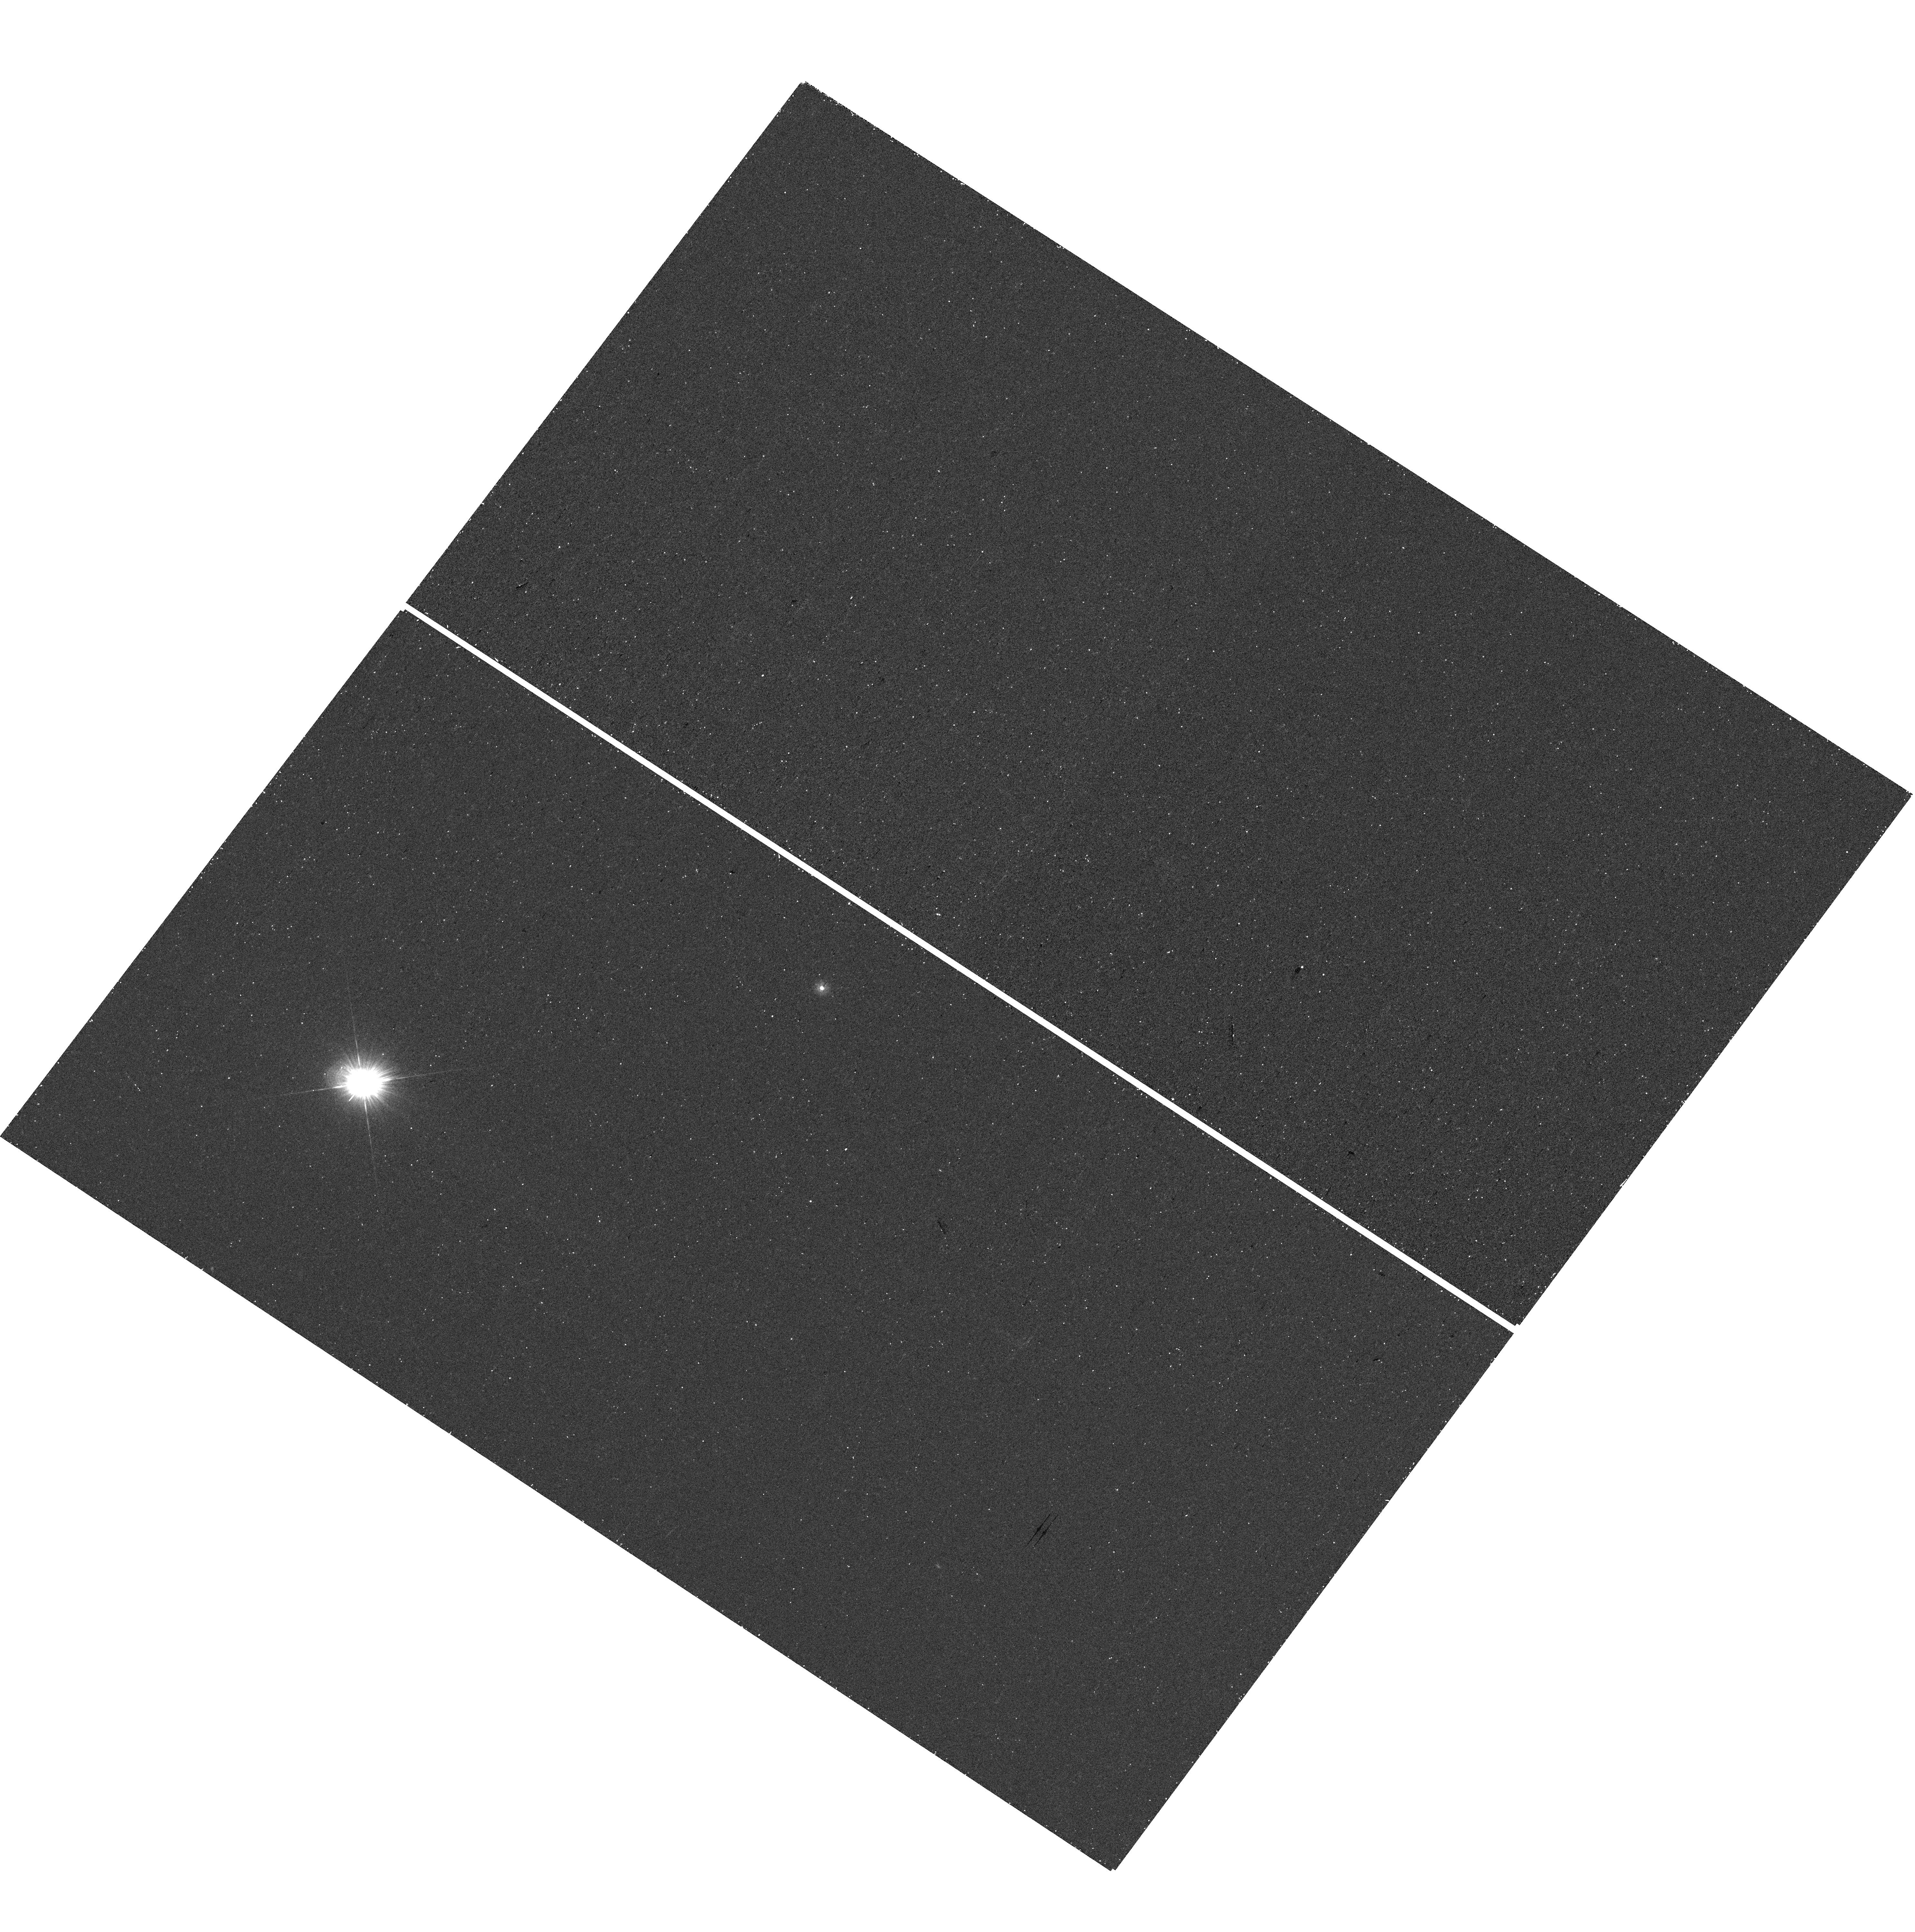
Target: GRW+70
Instrument: WFC3/UVIS
Filter: F225W
Exposure: 19 min
Observation ID: hst_17271_01_wfc3_uvis_f225w_if4001

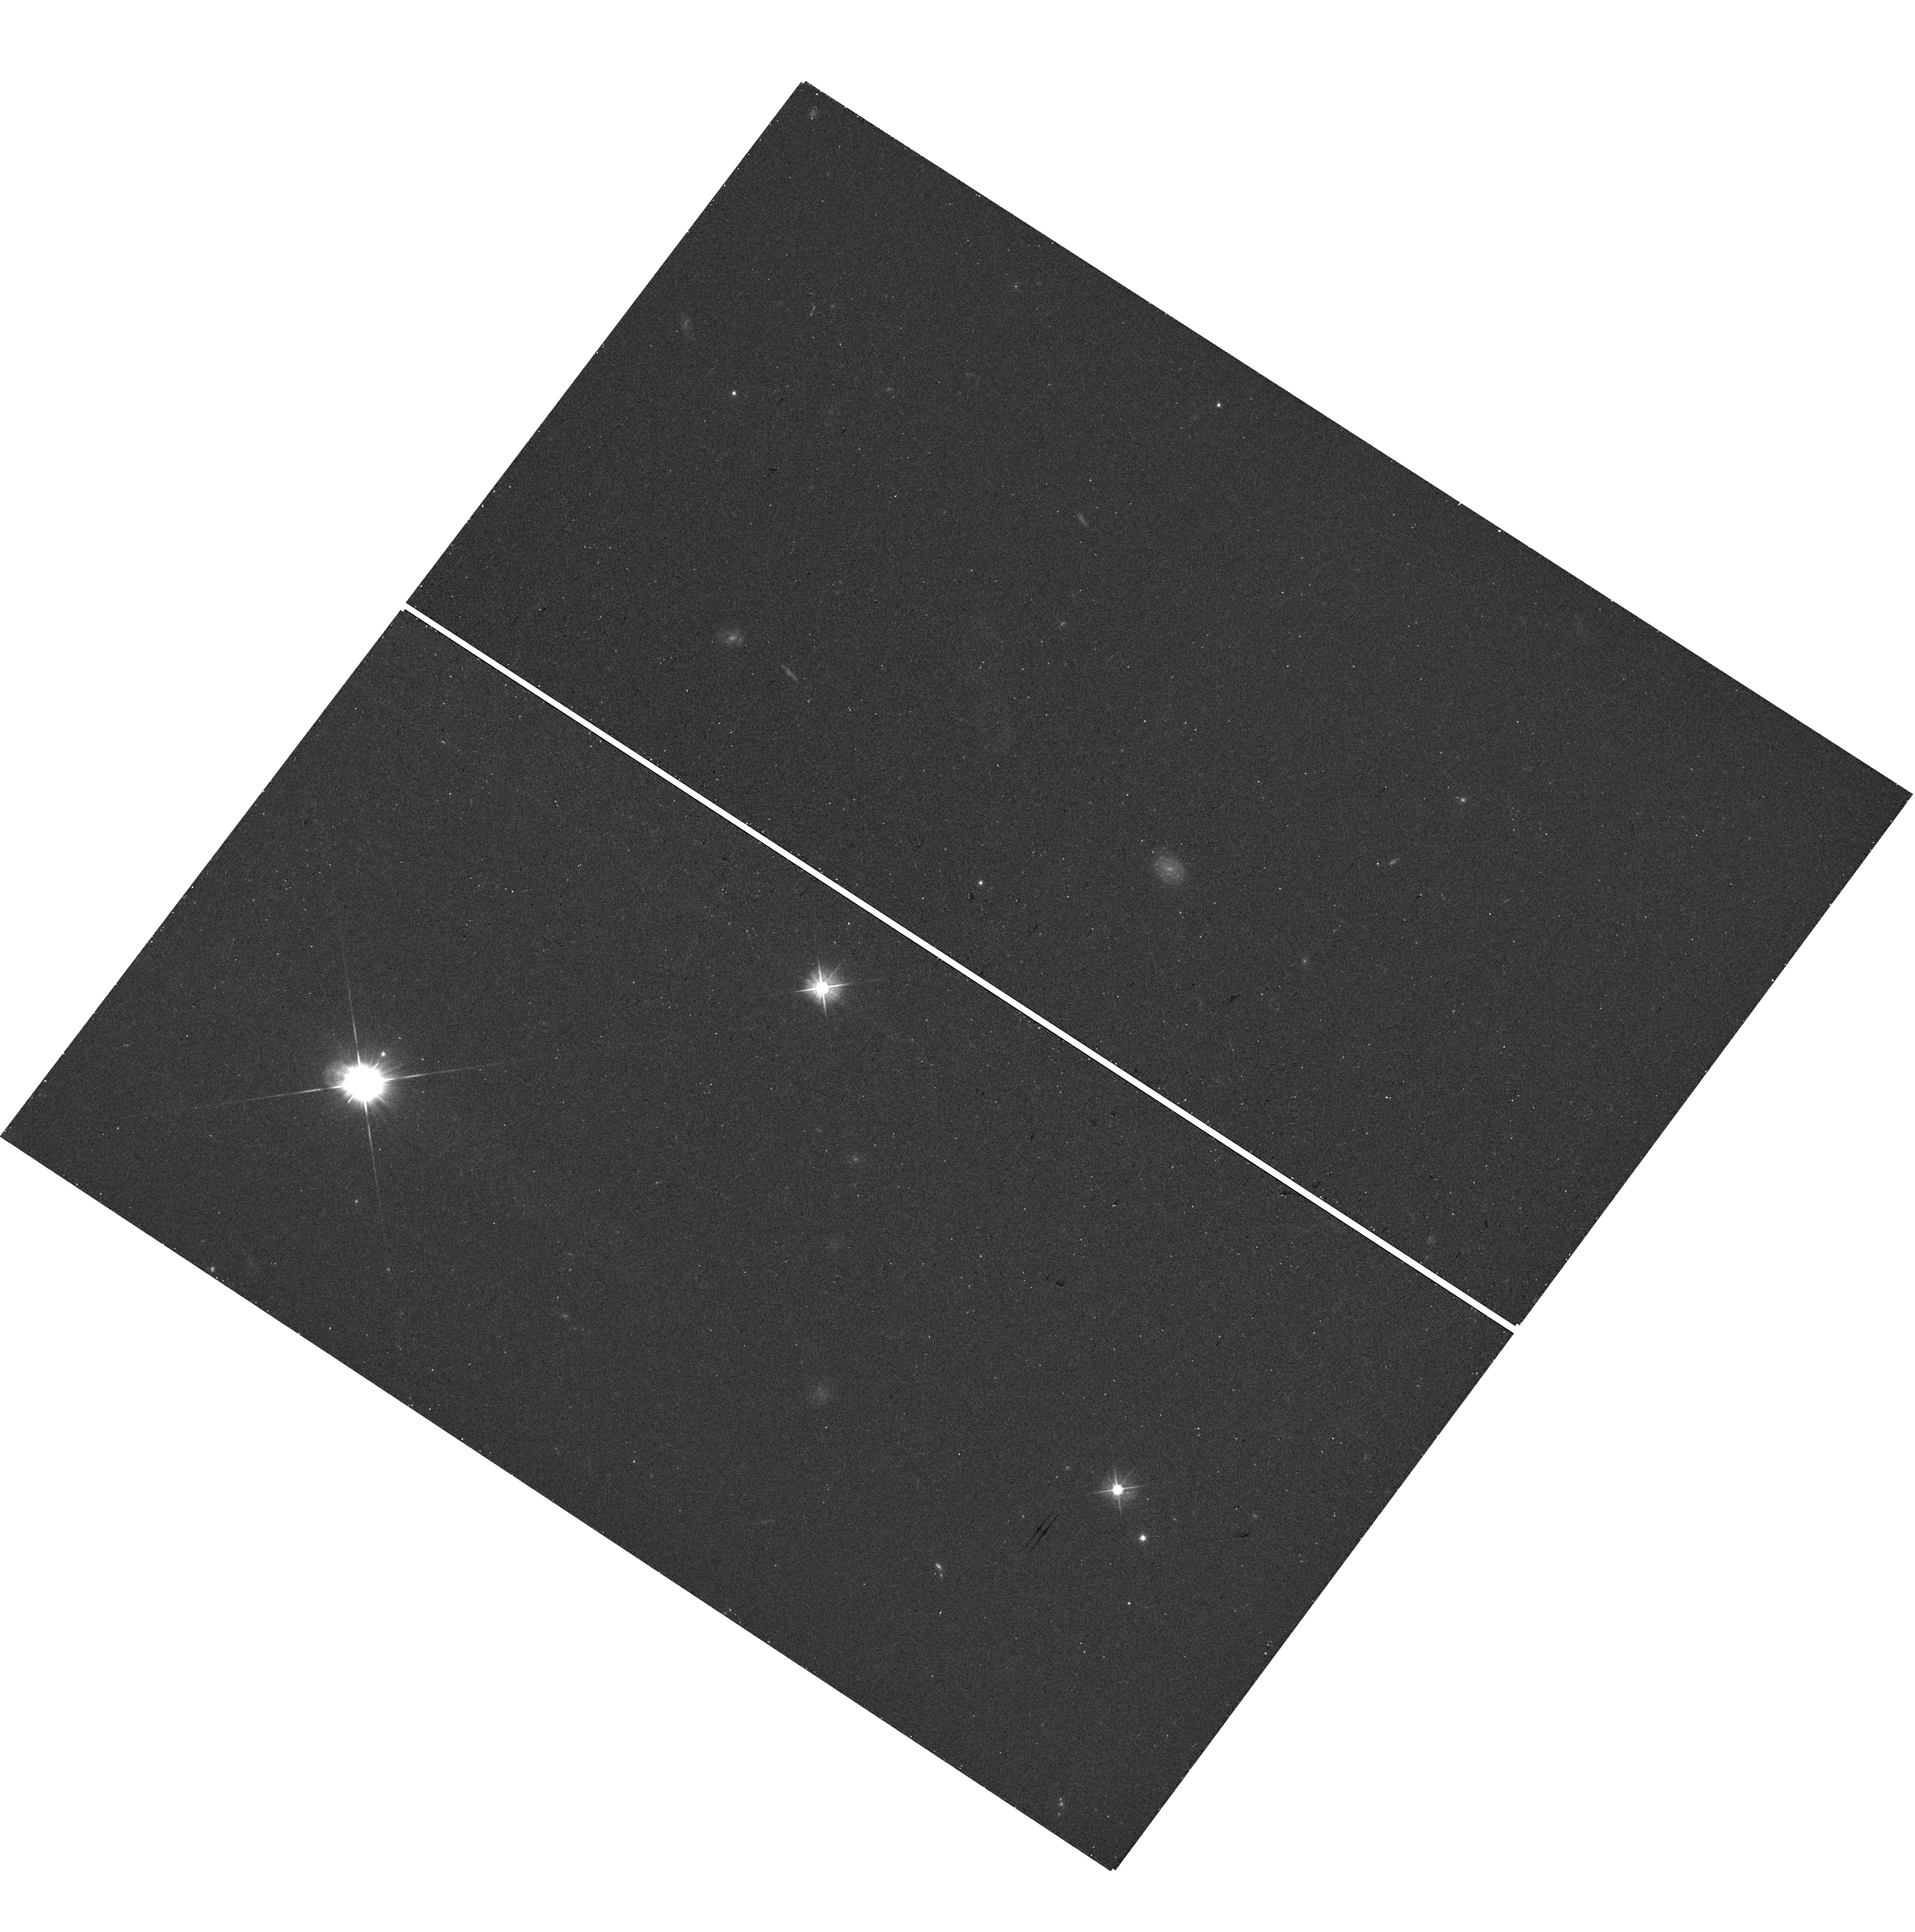
Target: GRW+70
Instrument: WFC3/UVIS
Filter: F555W
Exposure: 8 min
Observation ID: hst_17271_01_wfc3_uvis_f555w_if4001

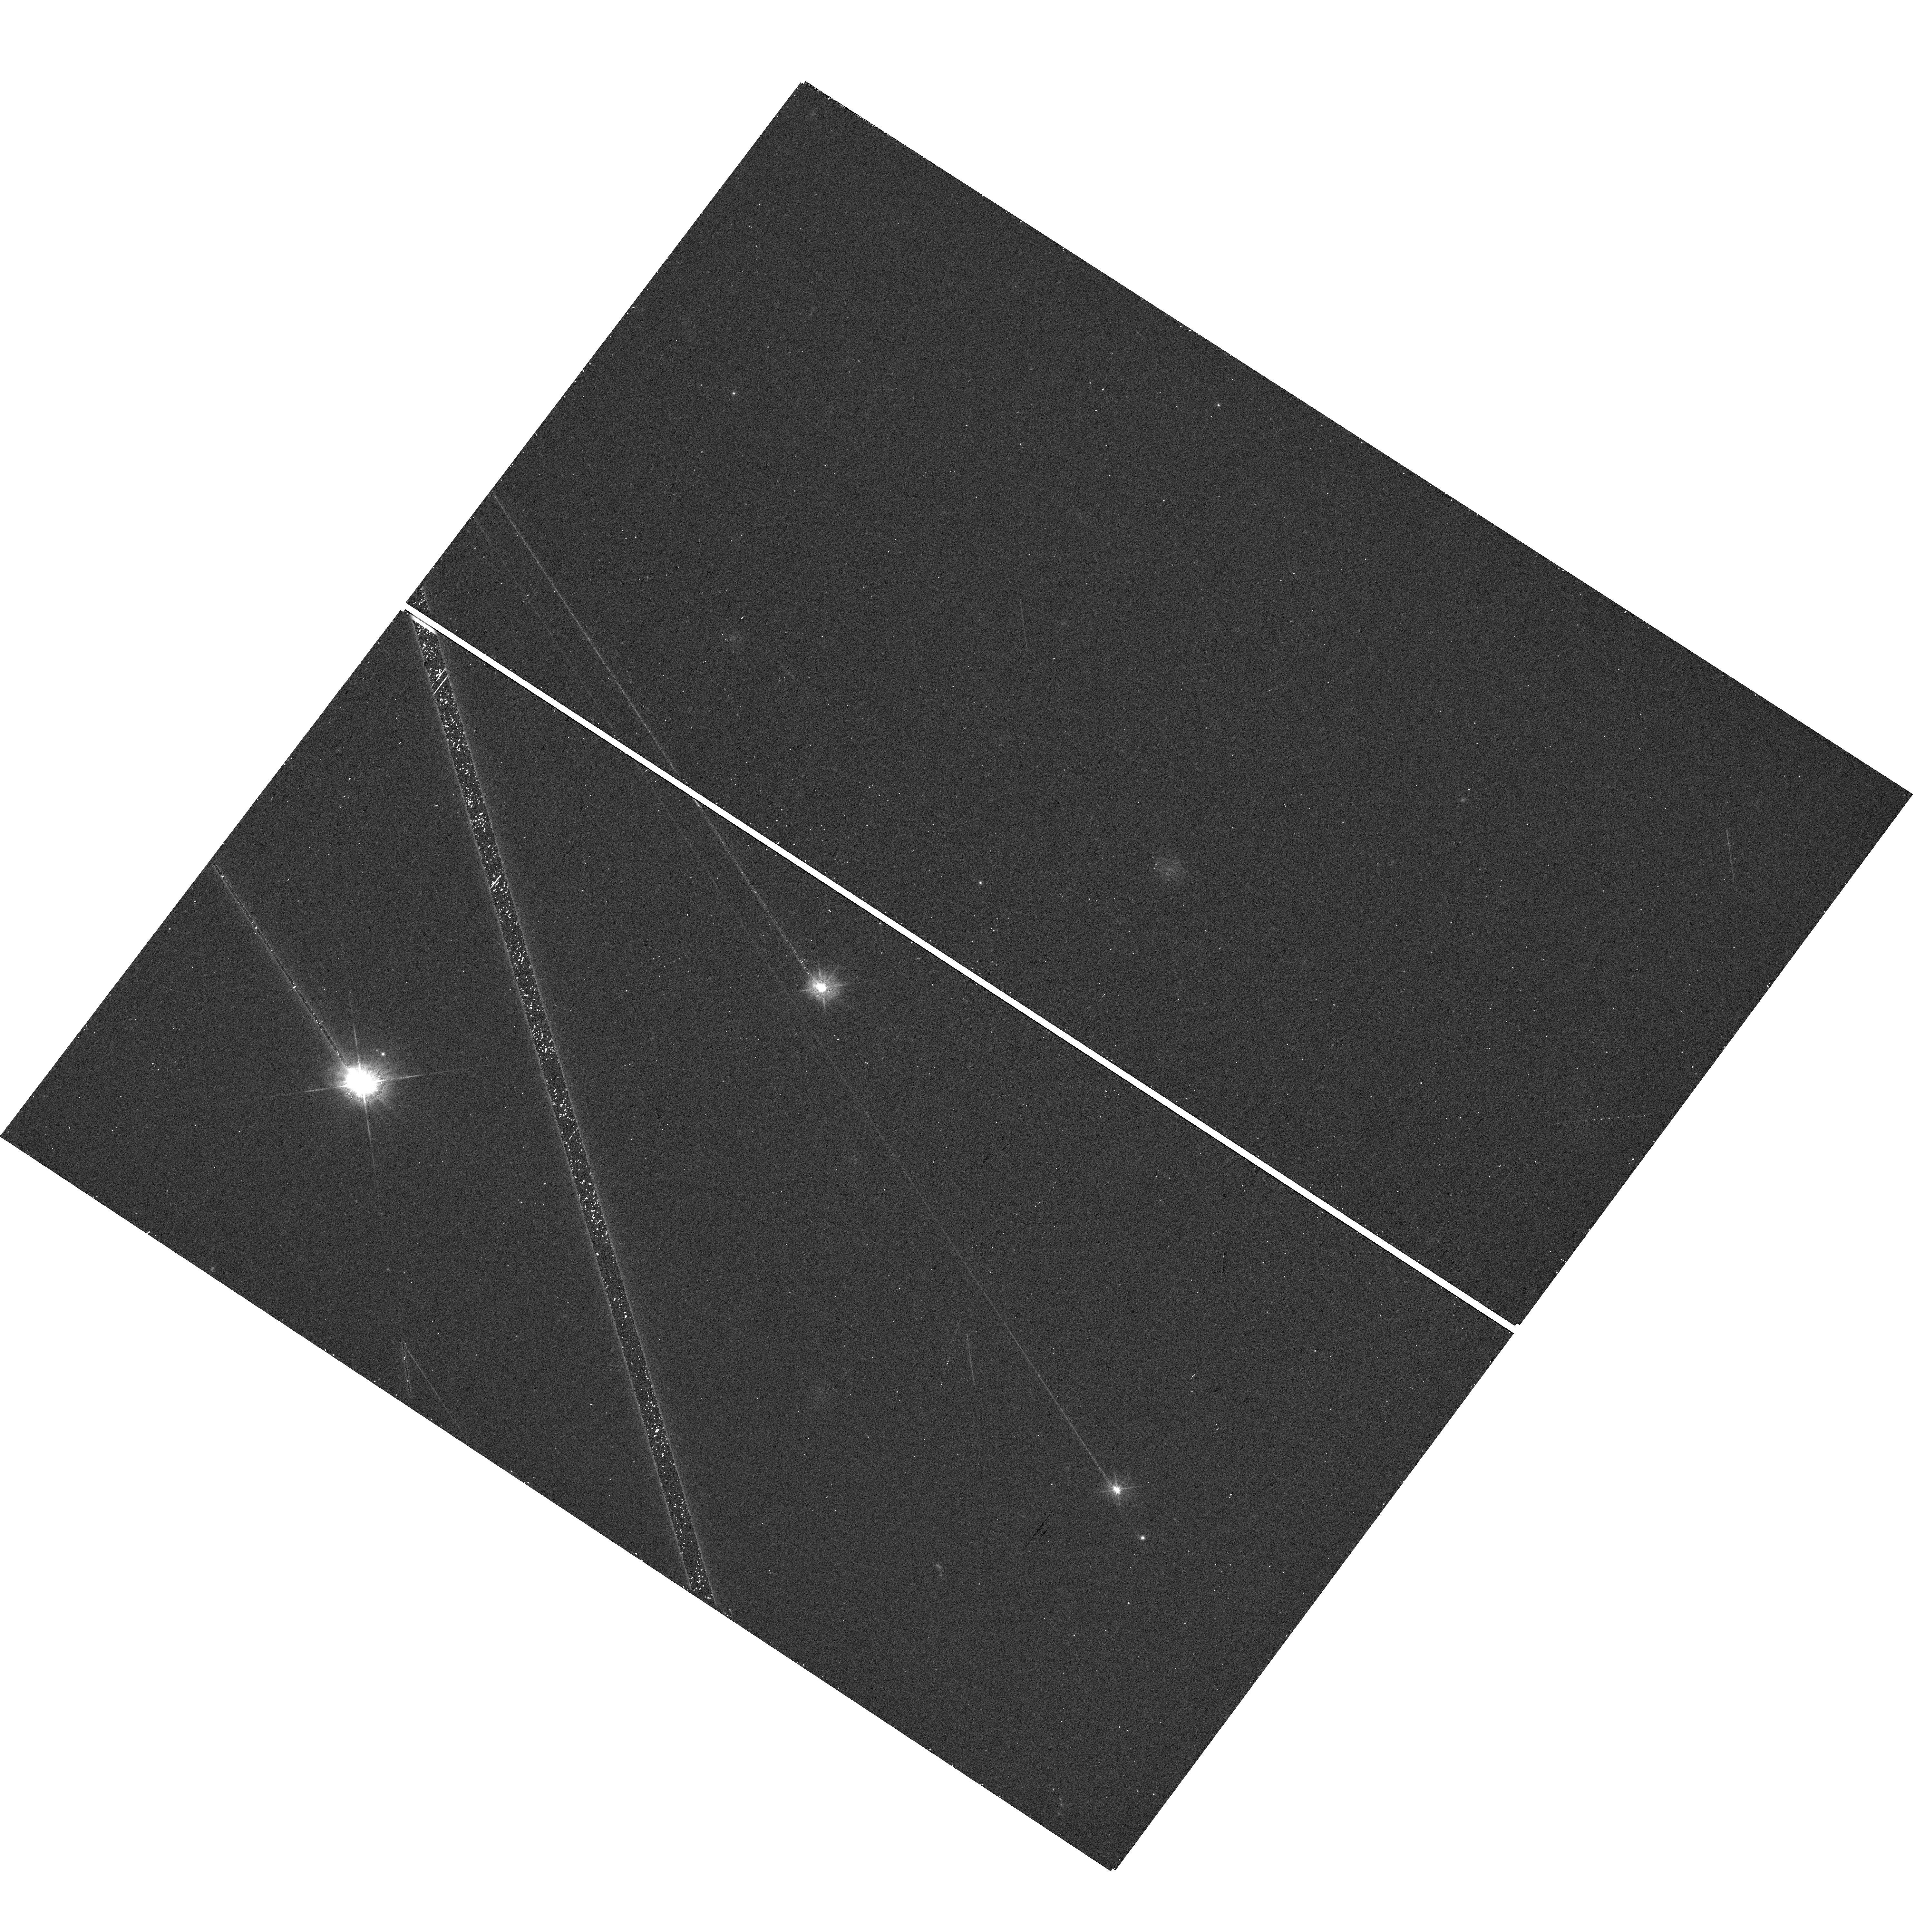
Target: GRW+70
Instrument: WFC3/UVIS
Filter: F475W
Exposure: 8 min
Observation ID: hst_17271_01_wfc3_uvis_f475w_if4001

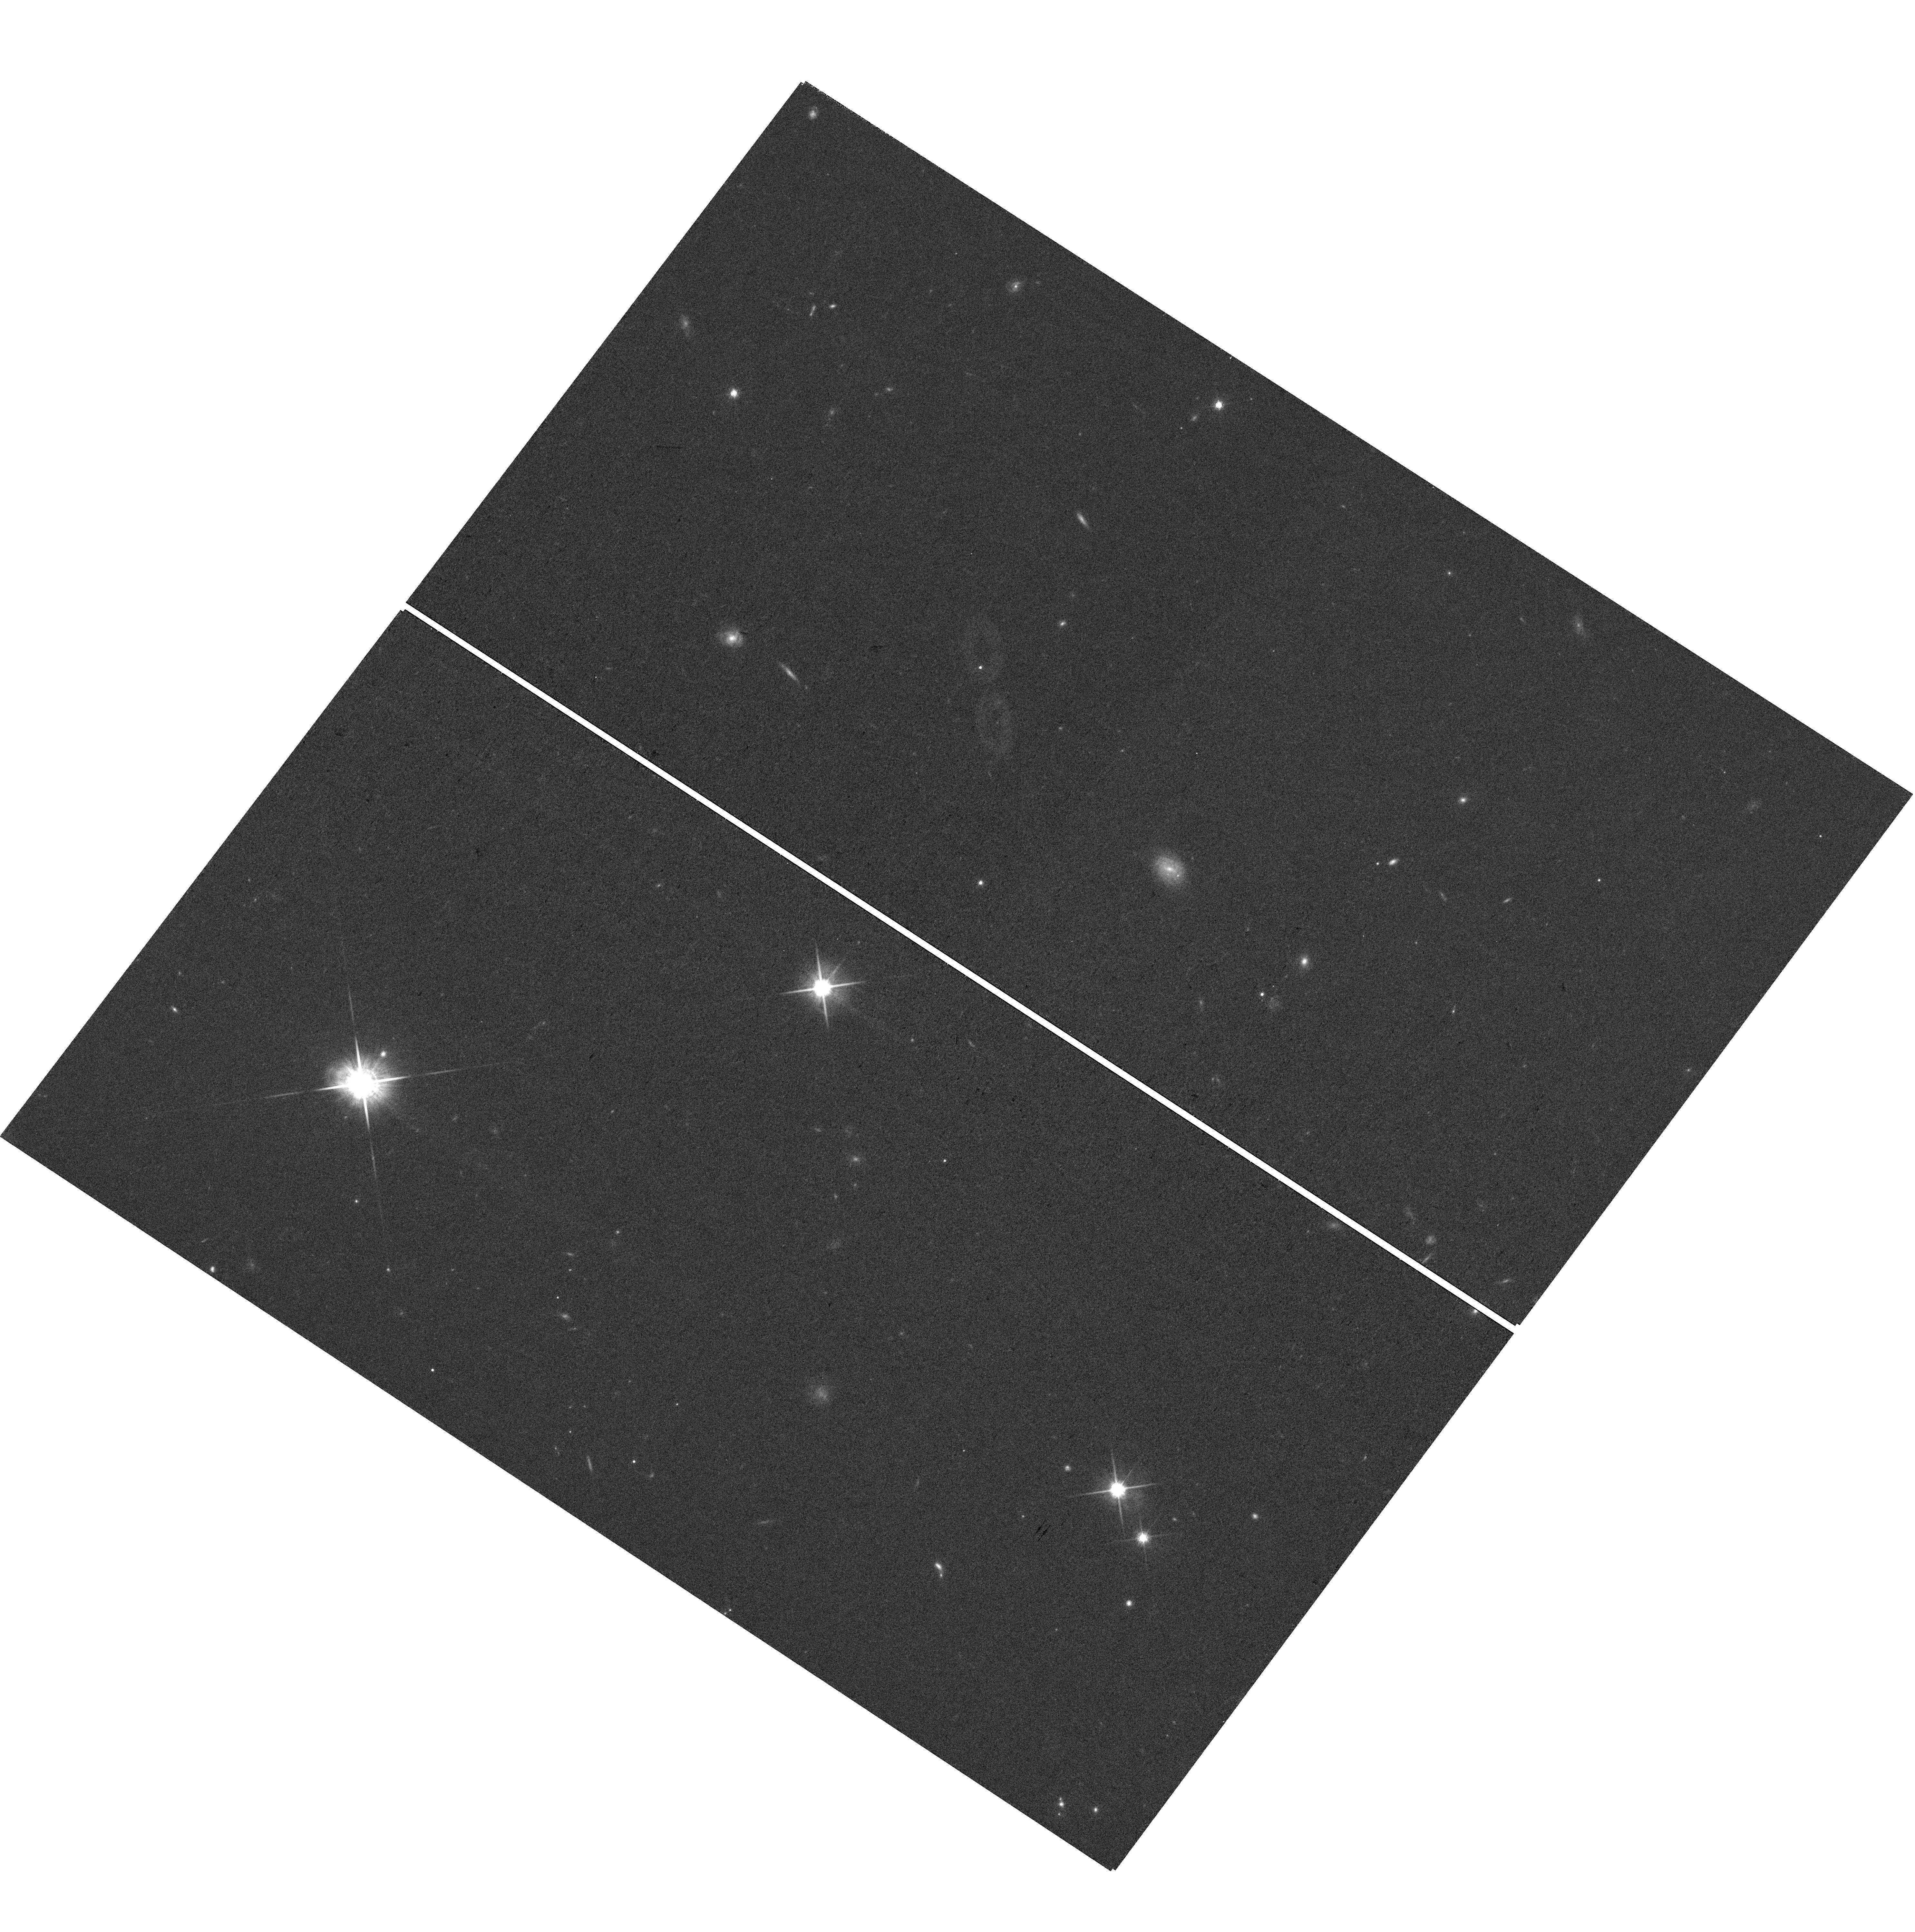
Target: GRW+70
Instrument: WFC3/UVIS
Filter: F814W
Exposure: 25 min
Observation ID: hst_17271_01_wfc3_uvis_f814w_if4001

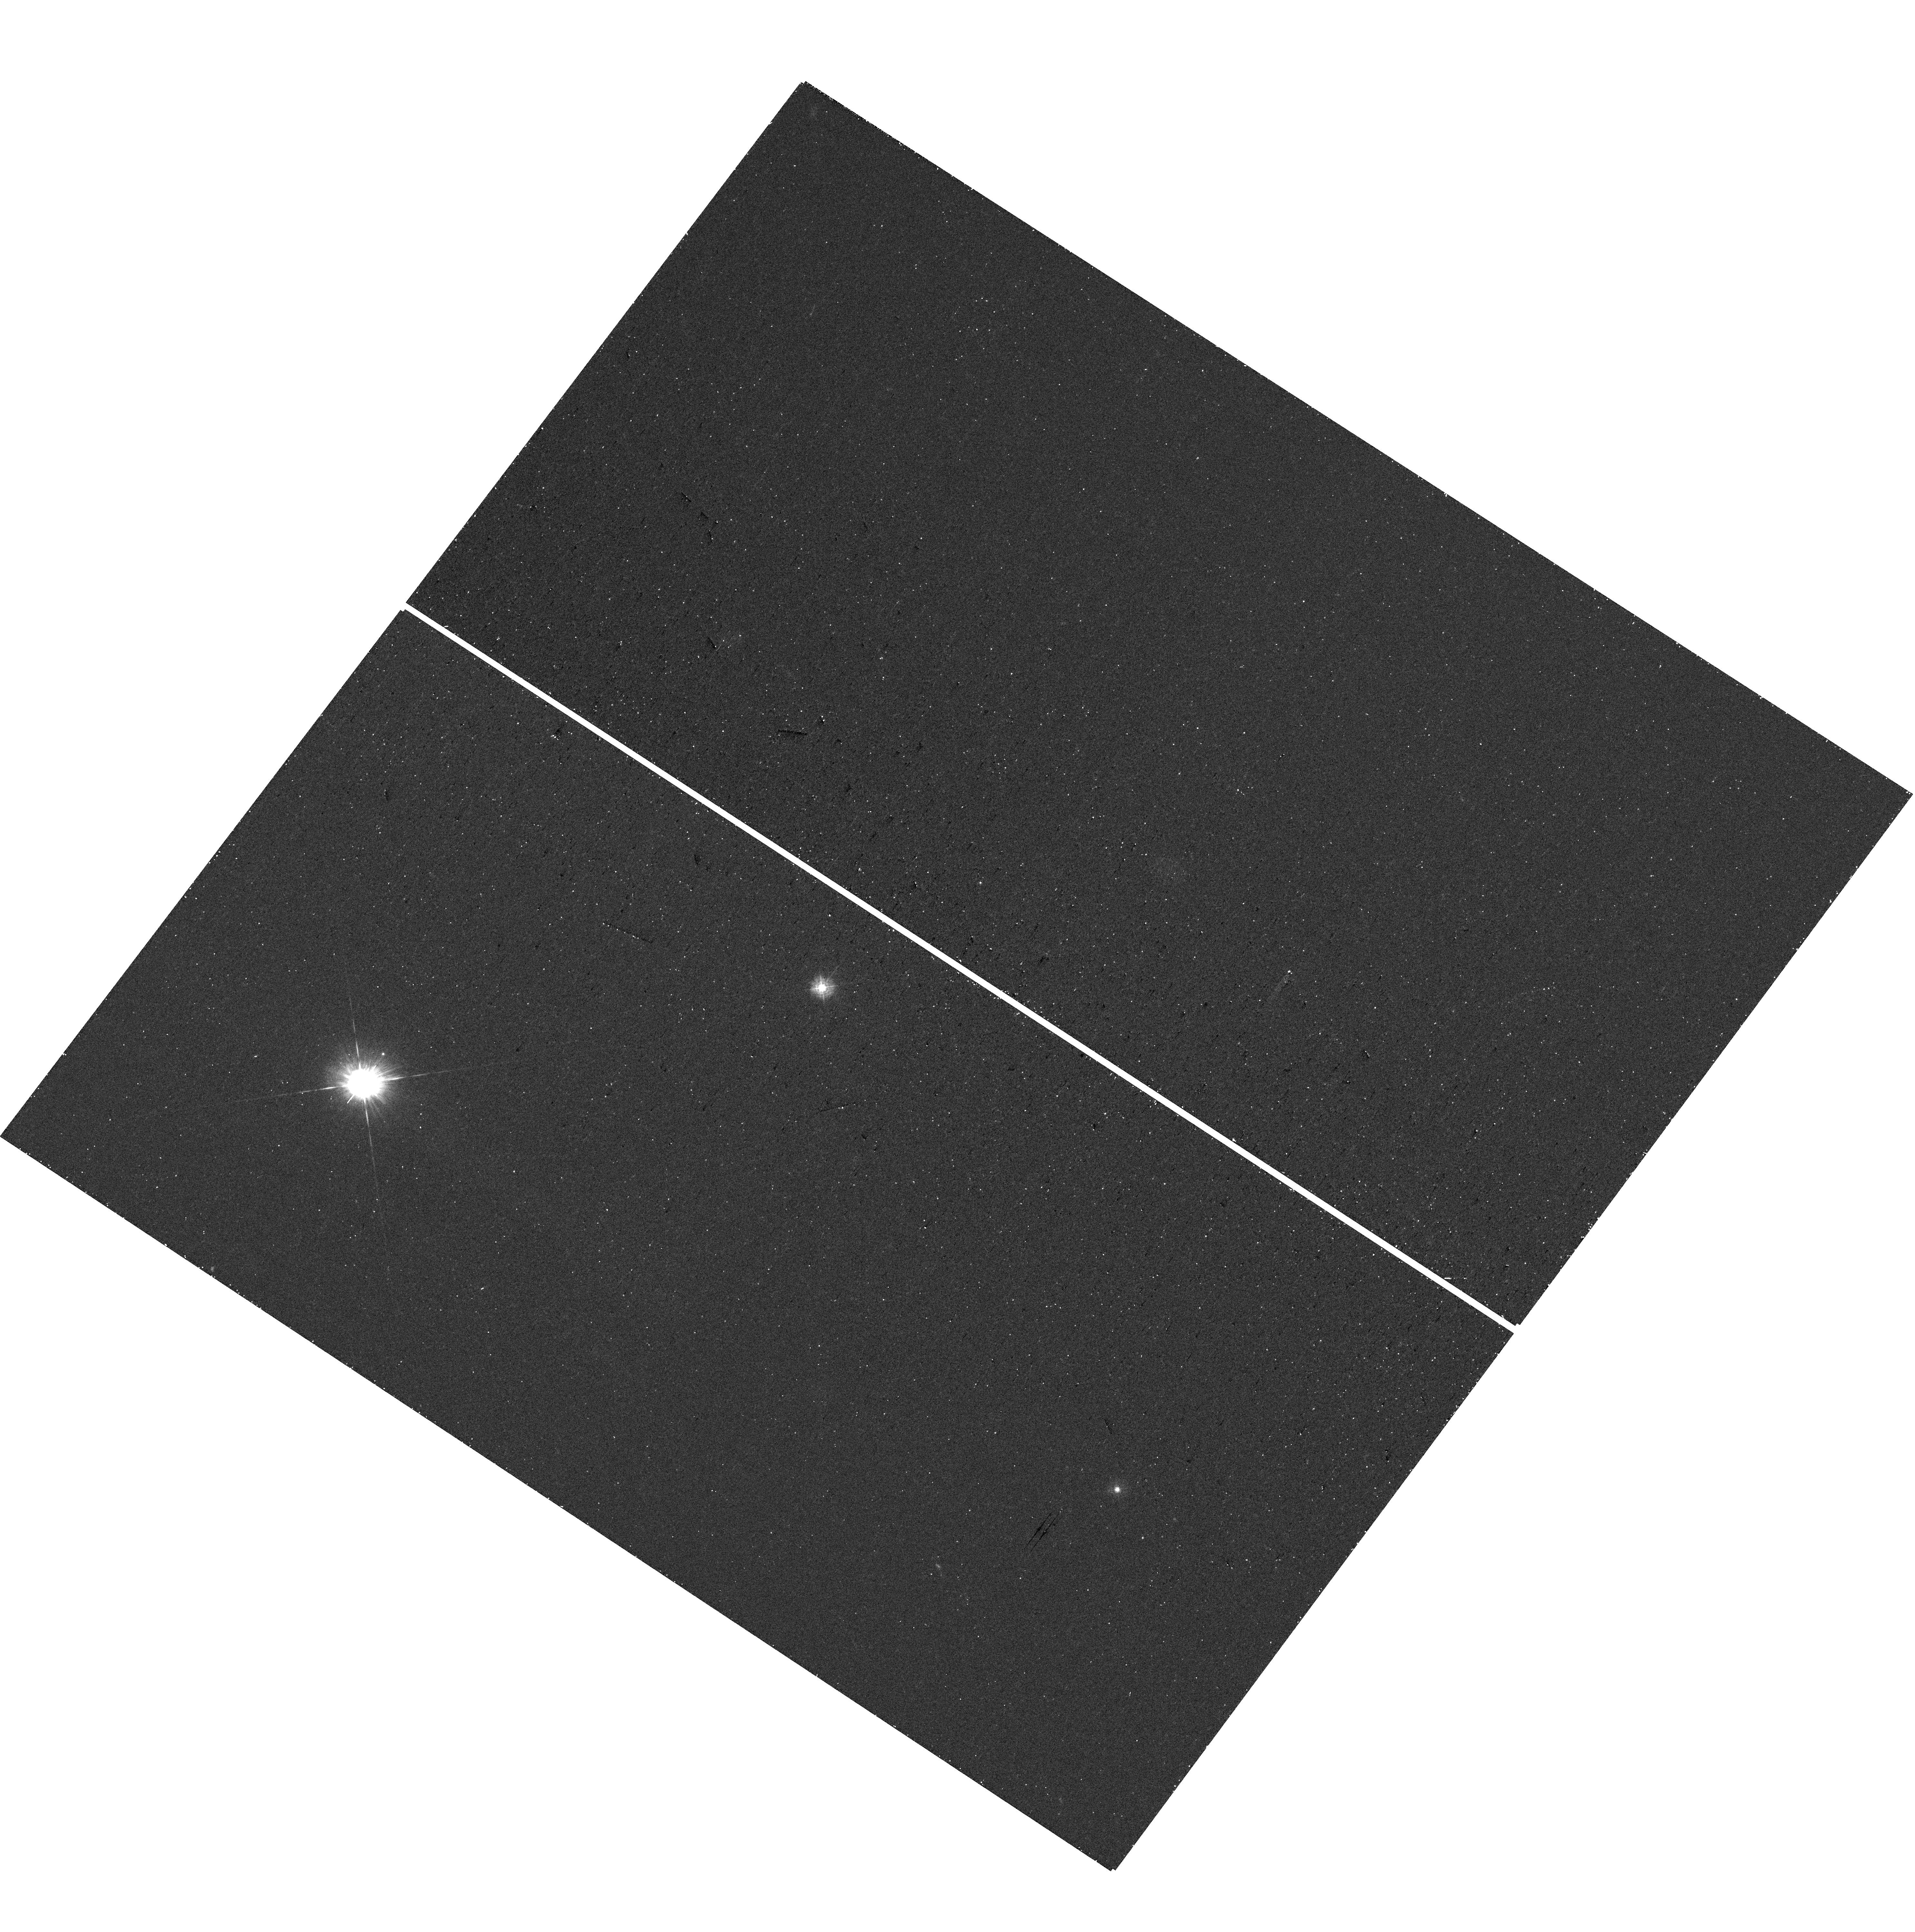
Target: GRW+70
Instrument: WFC3/UVIS
Filter: F336W
Exposure: 17 min
Observation ID: hst_17271_01_wfc3_uvis_f336w_if4001

WFC3 UVIS Deep PSFs (PI: Bajaj, Varun)

The UVIS PSF will be sampled in 5 different filters to measure the fraction of light in the PSF at large radii (>150 pixels), by exposing a bright star well past the point of saturation in the core. By observing GRW+70 5824, a frequently observed spectrophotometric standard star, we circumvent the issues high level of saturation in the core of the PSF imparted by thelong exposure times, as the flux of this source is well characterized by other calibration programs. Thus, the signal in the wings of the PSF is allowed to integrate significantly, and can be compared to the flux in the core of the PSF from other observations. This measurement of the PSF wings in these filters allows for better computation of aperture corrections for extended objects, as well as better PSF modeling. Currently, the encircled energy models for the UVIS filters terminate at 150 pixel (6 arcseconds) and are assumed to contain 100% of the light. However, measurementsof data taken in HST 11919 show that 1-2% of the flux of the source lies within 150-700 pixels in F275W/F625W. These errors in the encircled energy curves thus overpredict the amount of light inside 150 pixels, and lead to errors in the absolute measurements of flux from spatial scans. The filters chosen in this experiment are some of the most used wide band UVIS filters, and cover the majority of the wavelength range observable by the UVIS channel, so other filters encircled energy models may be adjusted via interpolating the results from these filters.